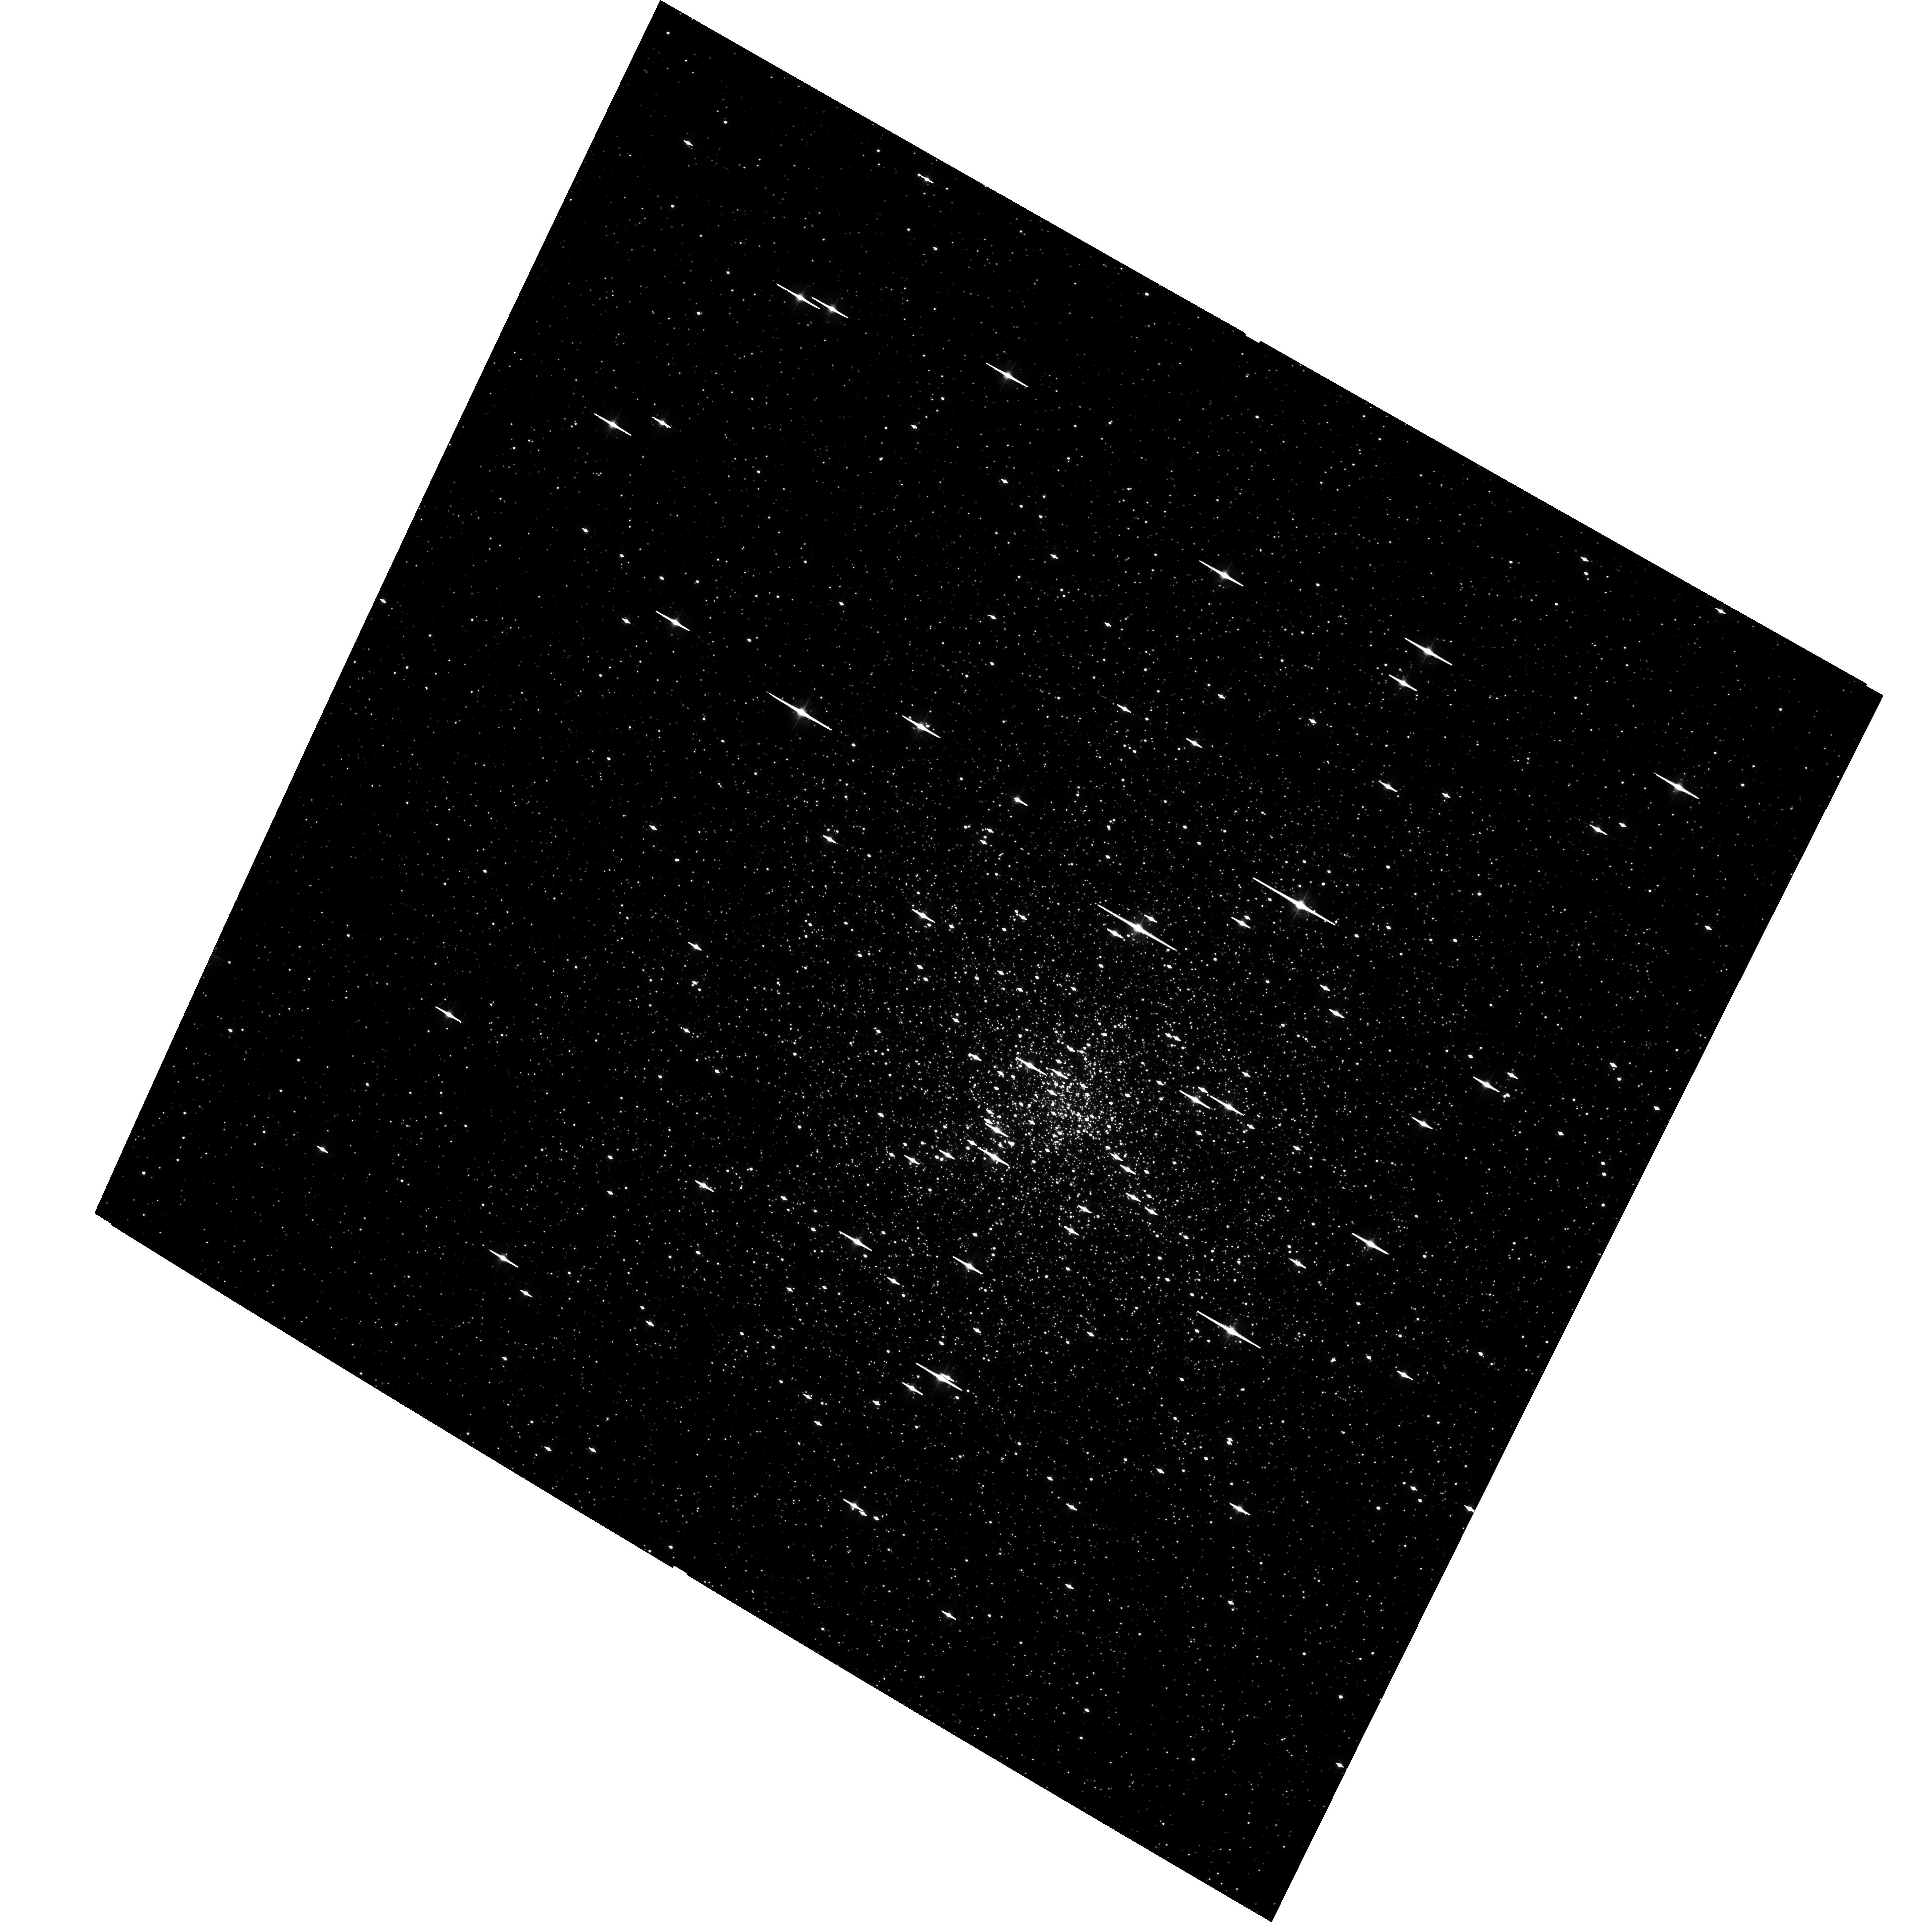
Target: NGC6752. Instrument: ACS/WFC. Filter: F555W. Exposure: 1.6 h. Observation ID: hst_10121_01_acs_wfc_f555w_j90c01

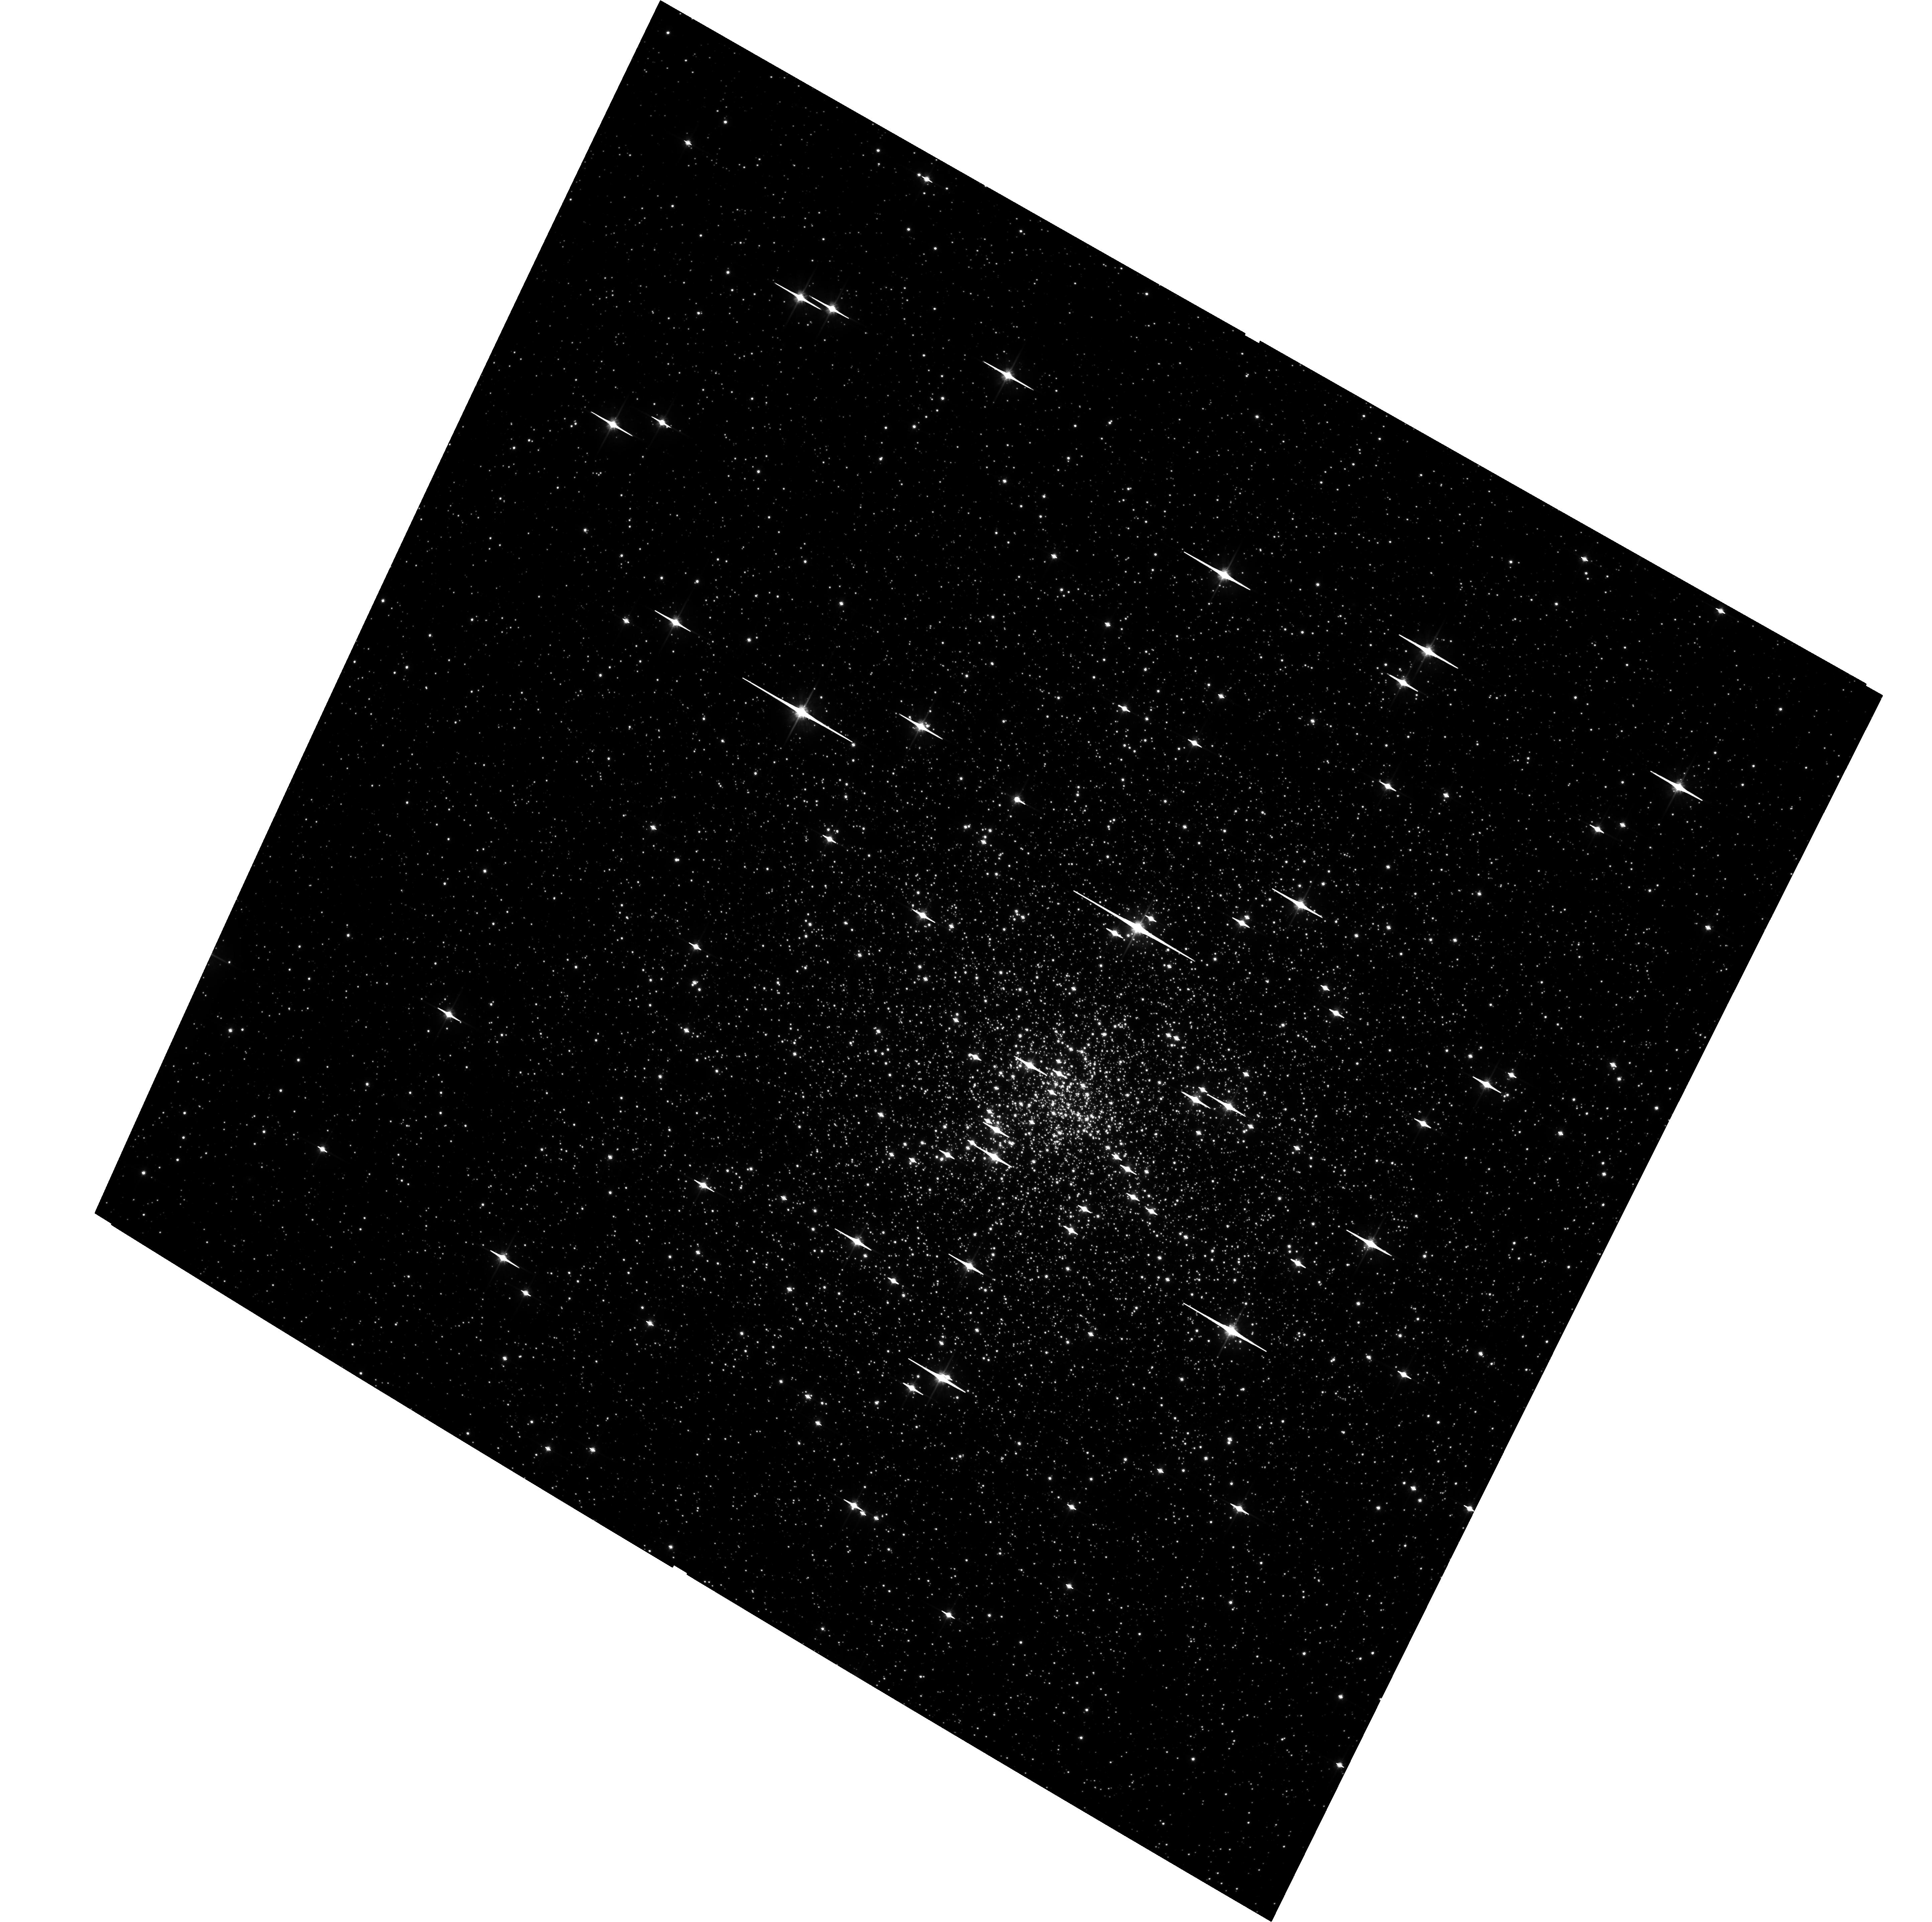
Target: NGC6752. Instrument: ACS/WFC. Filter: F814W. Exposure: 8 min. Observation ID: hst_10121_01_acs_wfc_f814w_j90c01

The Core Dynamics of the Dense Globular Cluster NGC 6752 (PI: Bailyn, Charles David)

NGC 6752 is one of the best-studied dense globular clusters, and a wide variety of intriguing and anomalous results have been obtained. We propose ACS imaging of the core of this cluster. This will increase the accuracy of our previous internal proper motion measurements by almost an order of magnitude, providing an unprecedented probe of the central potential. The data will also greatly increase the radial extent of previous work on the binary frequency and luminosity function of this cluster. Together, the data will provide a new level of constraints on the dynamics of a dense globular cluster.